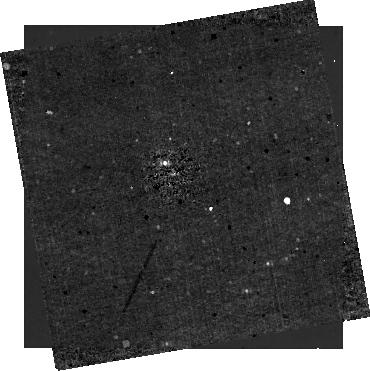
Target: HIP-65426
Instrument: NIRCAM/CORON
Filter: F410M+MASKRND
Exposure: 21 min
Observation ID: jw01386-c1020_t001_nircam_f410m-maskrnd-sub320a335r

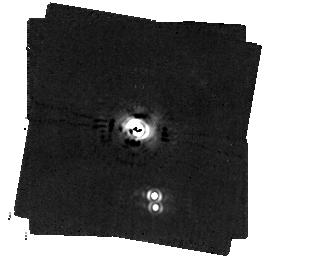
Target: HD-141569A
Instrument: MIRI/CORON
Filter: F1140C+4QPM_1140
Exposure: 45 min
Observation ID: jw01386-c1027_t006_miri_f1140c-mask1140

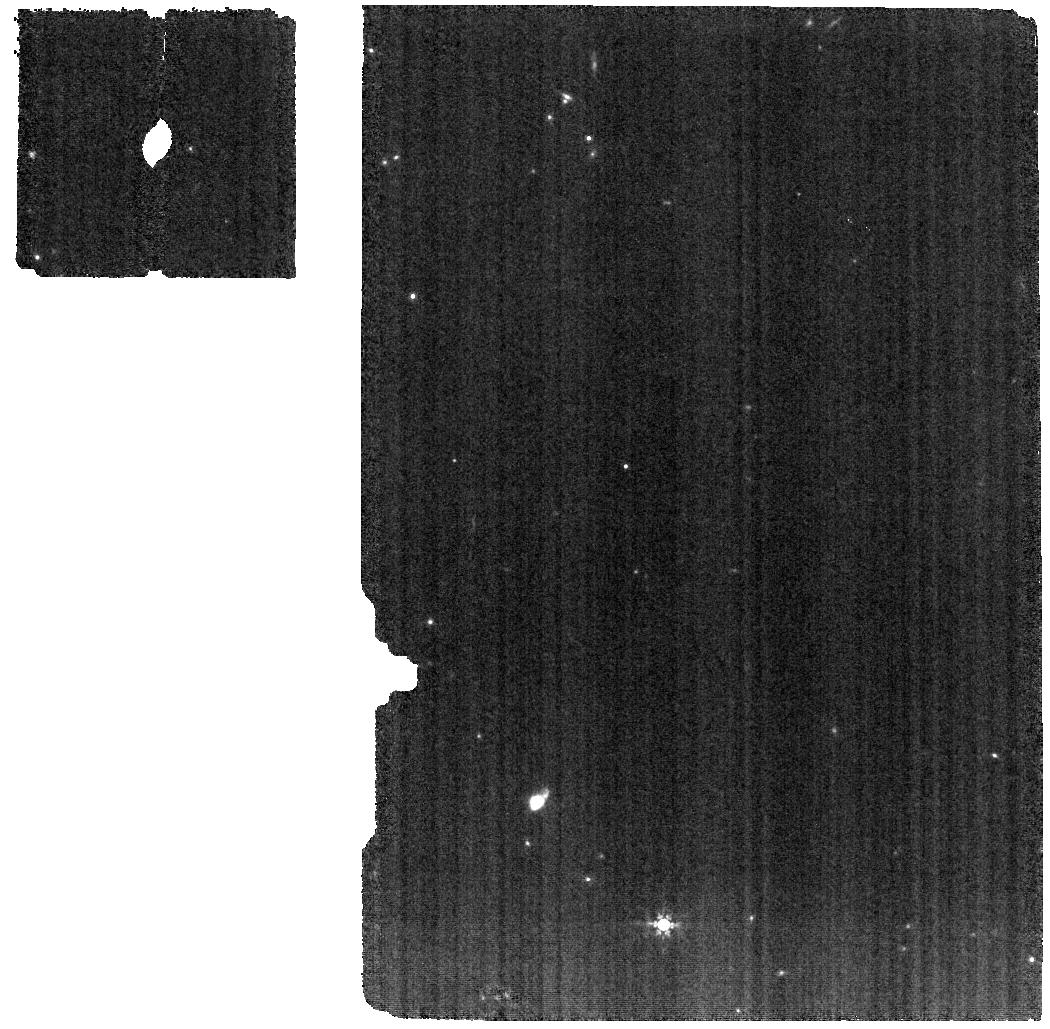
Target: VHS-1256B
Instrument: MIRI
Filter: F770W
Exposure: 1.3 h
Observation ID: jw01386-o014_t004_miri_f770w

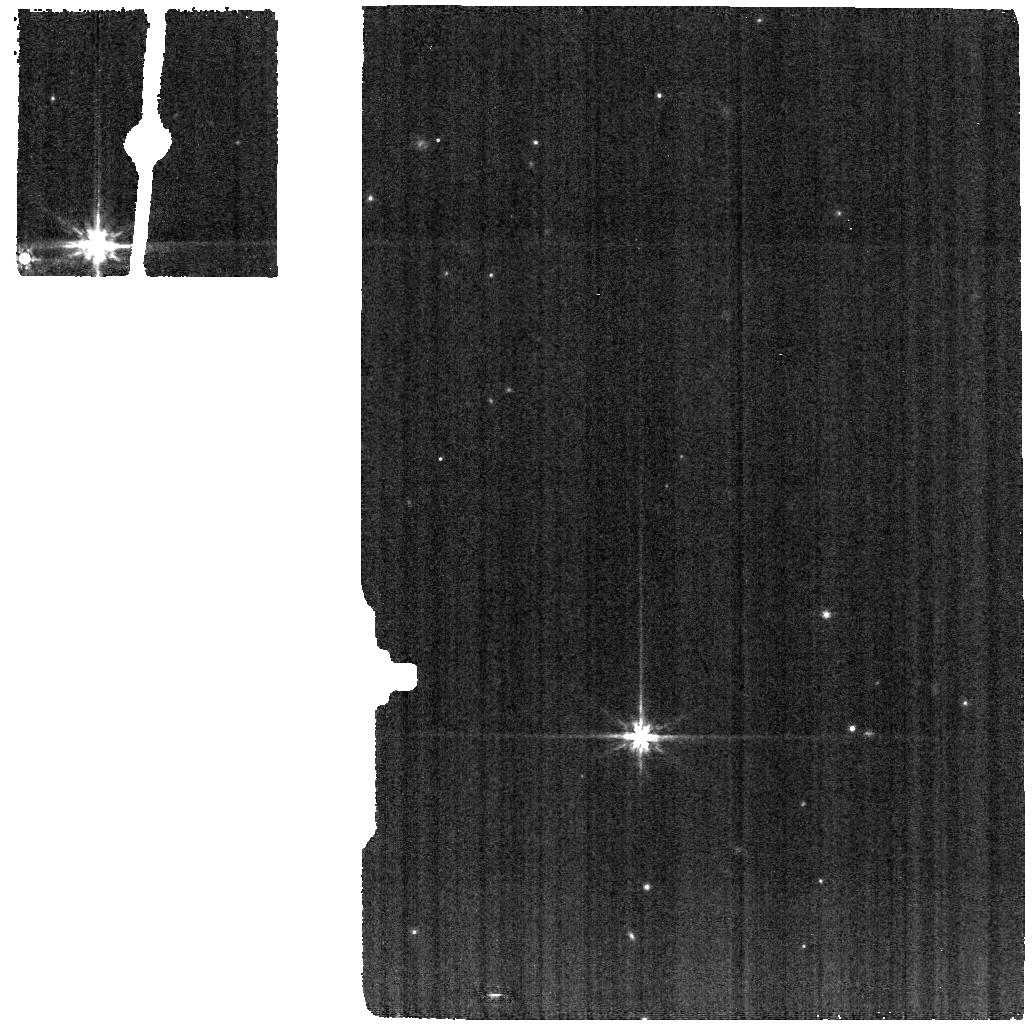
Target: VHS-1256B-BACKGROUND
Instrument: MIRI
Filter: F770W
Exposure: 20 min
Observation ID: jw01386-o015_t005_miri_f770w

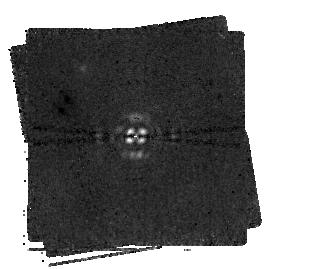
Target: HIP-65426
Instrument: MIRI/CORON
Filter: F1550C+4QPM_1550
Exposure: 2 h
Observation ID: jw01386-c1022_t001_miri_f1550c-mask1550

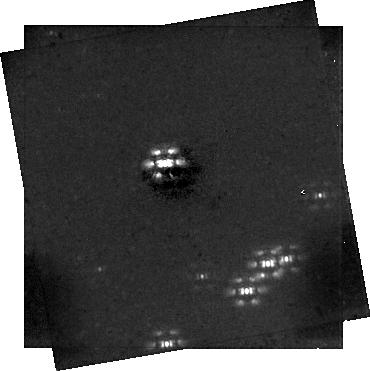
Target: HIP-65426
Instrument: NIRCAM/CORON
Filter: F444W+MASKRND
Exposure: 21 min
Observation ID: jw01386-c1020_t001_nircam_f444w-maskrnd-sub320a335r

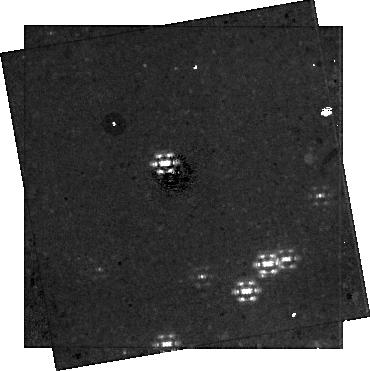
Target: HIP-65426
Instrument: NIRCAM/CORON
Filter: F300M+MASKRND
Exposure: 41 min
Observation ID: jw01386-c1020_t001_nircam_f300m-maskrnd-sub320a335r

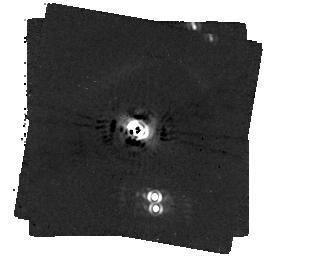
Target: HD-141569A
Instrument: MIRI/CORON
Filter: F1065C+4QPM_1065
Exposure: 41 min
Observation ID: jw01386-c1026_t006_miri_f1065c-mask1065

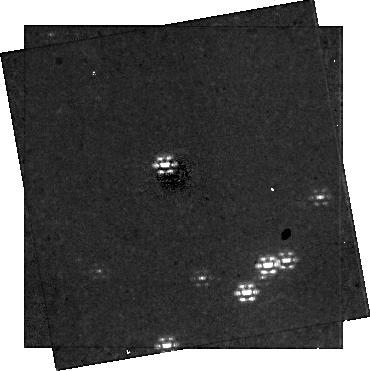
Target: HIP-65426
Instrument: NIRCAM/CORON
Filter: F250M+MASKRND
Exposure: 41 min
Observation ID: jw01386-c1020_t001_nircam_f250m-maskrnd-sub320a335r

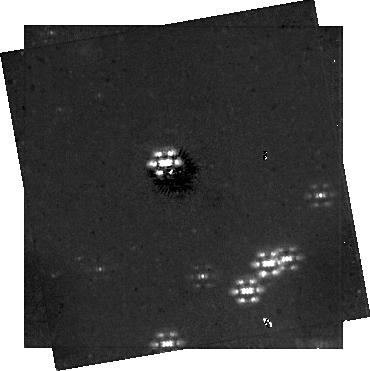
Target: HIP-65426
Instrument: NIRCAM/CORON
Filter: F356W+MASKRND
Exposure: 21 min
Observation ID: jw01386-c1020_t001_nircam_f356w-maskrnd-sub320a335r

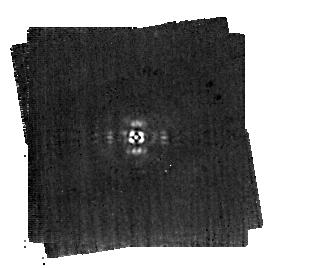
Target: HIP-65426
Instrument: MIRI/CORON
Filter: F1140C+4QPM_1140
Exposure: 33 min
Observation ID: jw01386-c1021_t001_miri_f1140c-mask1140

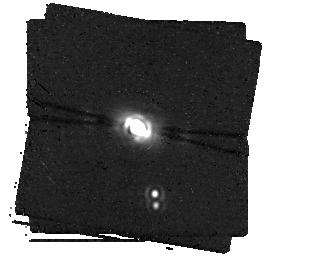
Target: HD-141569A
Instrument: MIRI/CORON
Filter: F1550C+4QPM_1550
Exposure: 2.1 h
Observation ID: jw01386-c1028_t006_miri_f1550c-mask1550

High Contrast Imaging of Exoplanets and Exoplanetary Systems with JWST (PI: Hinkley, Sasha)

JWST will transform our ability to characterize directly imaged planets and circumstellar debris disks, including the first spectroscopic characterization of directly imaged exoplanets at wavelengths beyond 5 microns, providing a powerful diagnostic of cloud particle properties, atmospheric structure, and composition. To lay the groundwork for these science goals, we propose a 39-hour ERS program to rapidly establish optimal strategies for JWST high contrast imaging. We will acquire: a) coronagraphic imaging of a newly discovered exoplanet companion, and a well-studied circumstellar debris disk with NIRCam & MIRI; b) spectroscopy of a wide separation planetary mass companion with NIRSPEC & MIRI; and c) deep aperture masking interferometry with NIRISS. Our primary goals are to: 1) generate representative datasets in modes to be commonly used by the exoplanet and disk imaging communities; 2) deliver science enabling products to empower a broad user base to develop successful future investigations; and 3) carry out breakthrough science by characterizing exoplanets for the first time over their full spectral range from 2-28 microns, and debris disk spectrophotometry out to 15 microns sampling the 3 micron water ice feature. Our team represents the majority of the community dedicated to exoplanet and disk imaging and has decades of experience with high contrast imaging algorithms and pipelines. We have developed a collaboration management plan and several organized working groups to ensure we can rapidly and effectively deliver high quality Science Enabling Products to the community. Proposal NOI 171; co-PI’s Andrew Skemer (UCSC) & Beth Biller (Edinburgh).